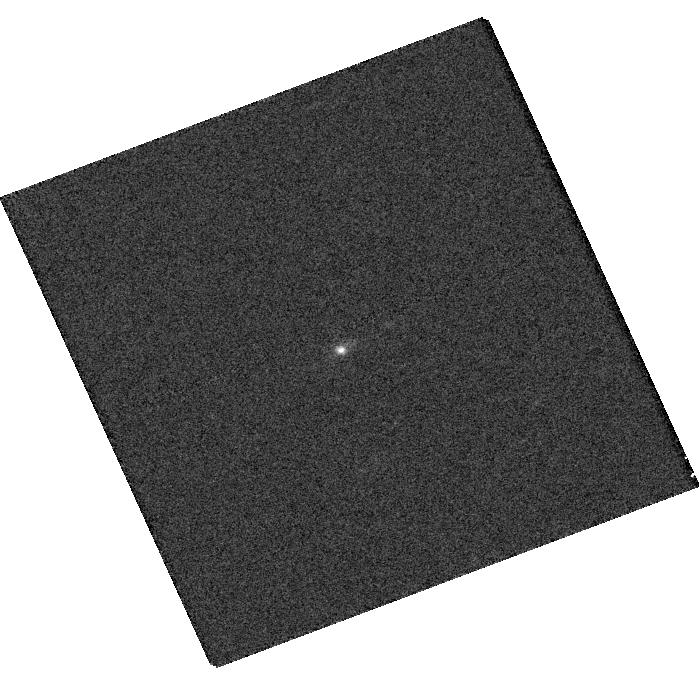
Target: SXDF308. Instrument: WFC3/UVIS. Filter: F689M. Exposure: 5 min. Observation ID: hst_15470_01_wfc3_uvis_f689m_idsw01

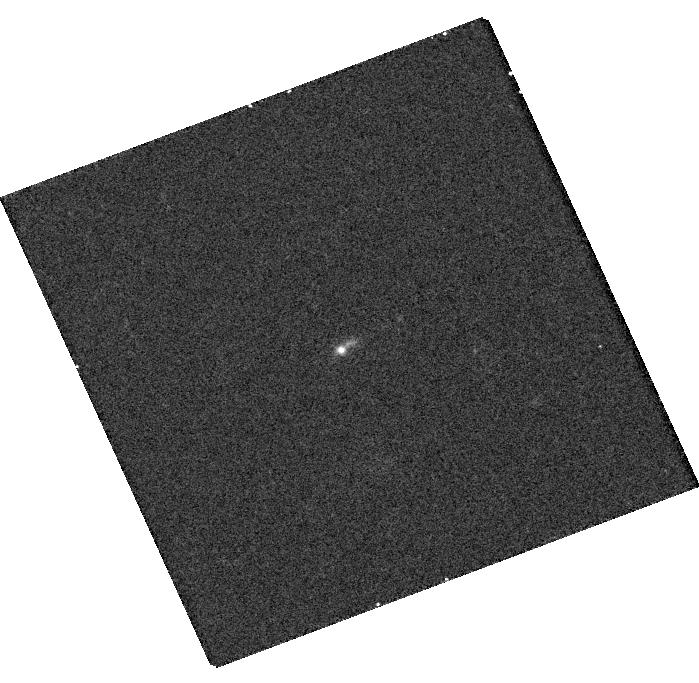
Target: SXDF308. Instrument: WFC3/UVIS. Filter: F336W. Exposure: 15 min. Observation ID: hst_15470_01_wfc3_uvis_f336w_idsw01

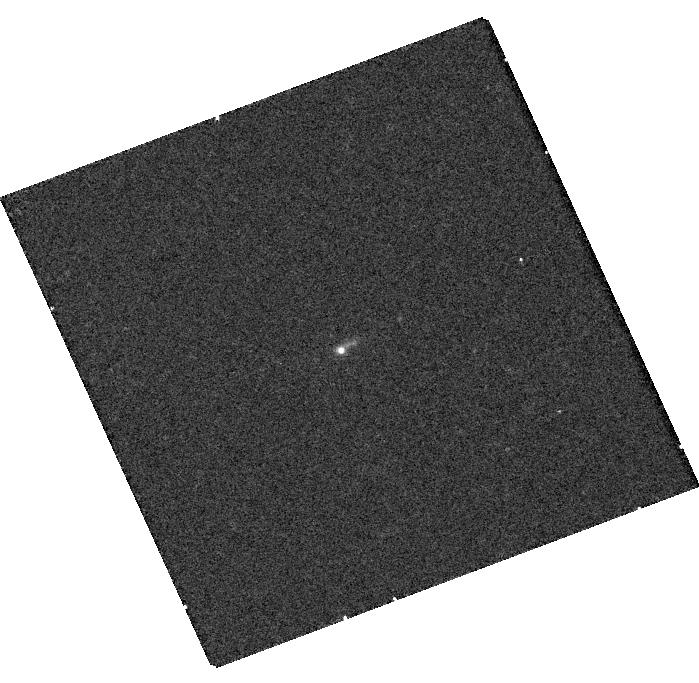
Target: SXDF308. Instrument: WFC3/UVIS. Filter: F275W. Exposure: 22 min. Observation ID: hst_15470_01_wfc3_uvis_f275w_idsw01

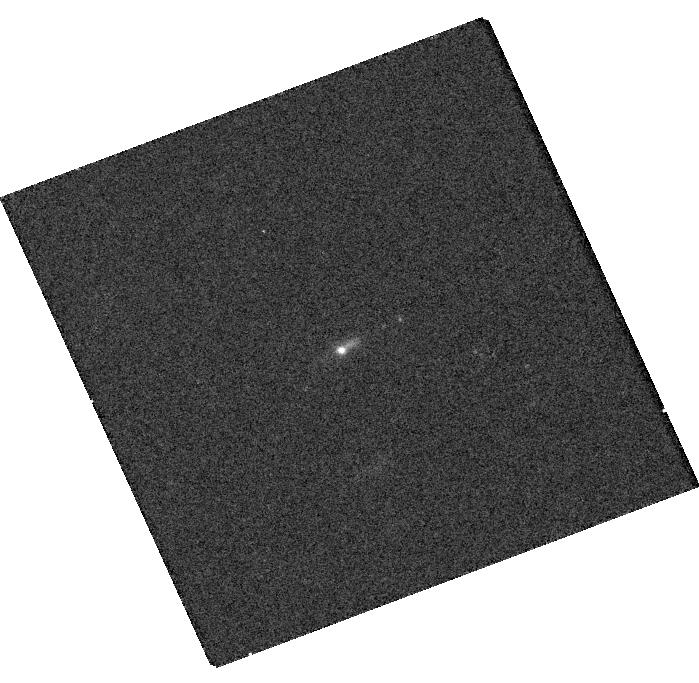
Target: SXDF308. Instrument: WFC3/UVIS. Filter: F438W. Exposure: 10 min. Observation ID: hst_15470_01_wfc3_uvis_f438w_idsw01

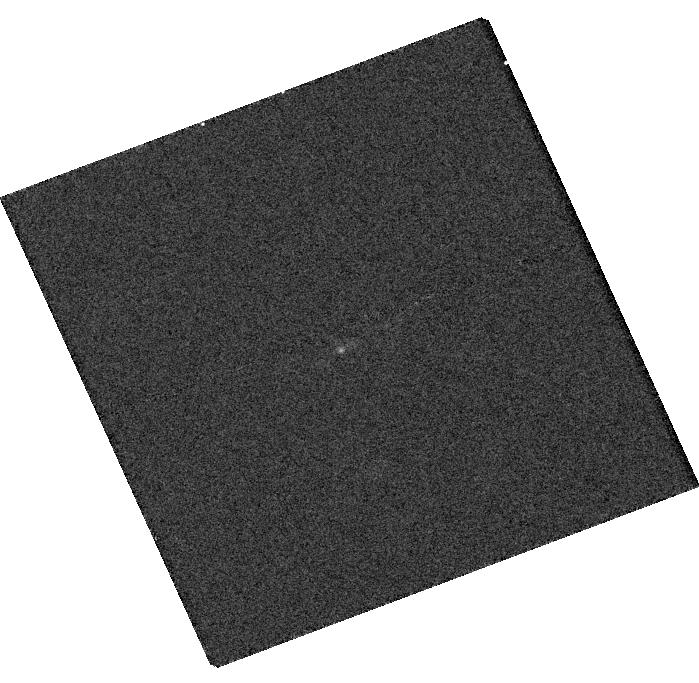
Target: SXDF308. Instrument: WFC3/UVIS. Filter: F763M. Exposure: 5 min. Observation ID: hst_15470_01_wfc3_uvis_f763m_idsw01

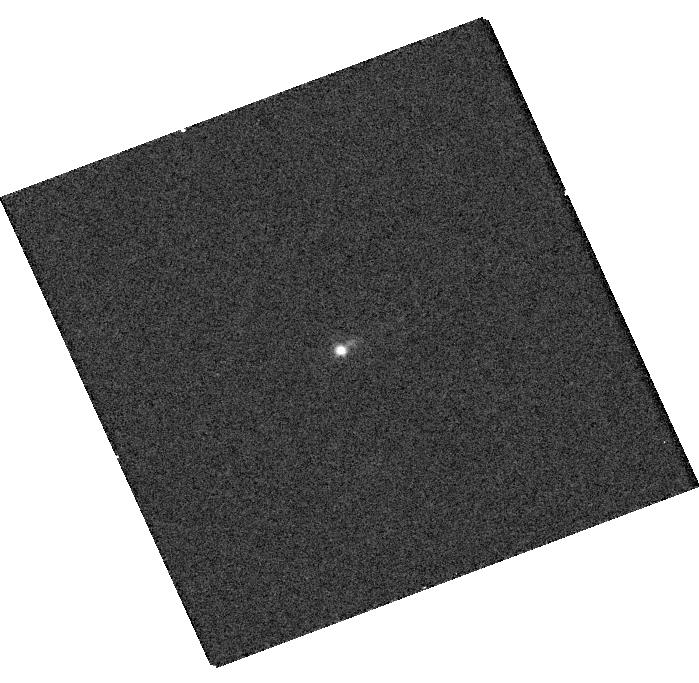
Target: SXDF308. Instrument: WFC3/UVIS. Filter: F547M. Exposure: 5 min. Observation ID: hst_15470_01_wfc3_uvis_f547m_idsw01

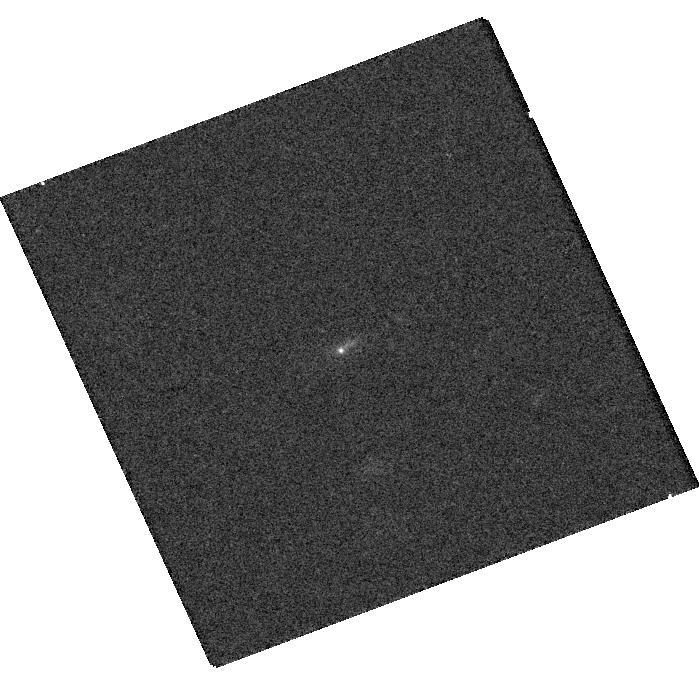
Target: SXDF308. Instrument: WFC3/UVIS. Filter: F621M. Exposure: 8 min. Observation ID: hst_15470_01_wfc3_uvis_f621m_idsw01

SXDF308: challenging the Case-B assumption in Extreme Emission Line Galaxies (PI: Scarlata, Claudia)

We propose a comprehensive study of SXDF308, a compact, low-mass galaxy with extreme emission lines. The emission line spectrum of this objects shares many similarities with those of the most metal poor galaxies currently known (e.g., Skillman+2013) as well as with the Green Peas, the only galaxy population with confirmed substantial escape of Lyman Continuum ionizing radiation (Vanzella+2016, Izotov+2018, Jaskot+2018). However, critically, the Balmer decrement (Halpha/Hbeta) measured from ground-based spectroscopy suggests that the common Case B assumption often invoked to interpret emission line spectra may not be valid in this object. A low Halpha/Hbeta ratio may in fact be a common feature of extreme emission line galaxies: 32 out of 41 Green Pea galaxies in the Yang+(2017) sample have Halpha/Hbeta ratio smaller than Case-B. If the Case B assumption does not apply to EELGs, then that most of the intrinsic physical properties determined for these galaxies are severely incorrect! Here we request 3 orbits with COS-G140L and 2 orbits with WFC3-UVIS, with the goal of fully characterize: 1) the spatial distribution of the ionized gas and stars using the high resolution optical and UV WFCS/UVIS imaging, along with 2) the physical properties of the HII regions and the nature of the ionizing sources using COS FUV spectroscopy and thus, 3) confirm the validity and impact of the fundamental assumptions associated in the inference of physical properties of these galaxies.